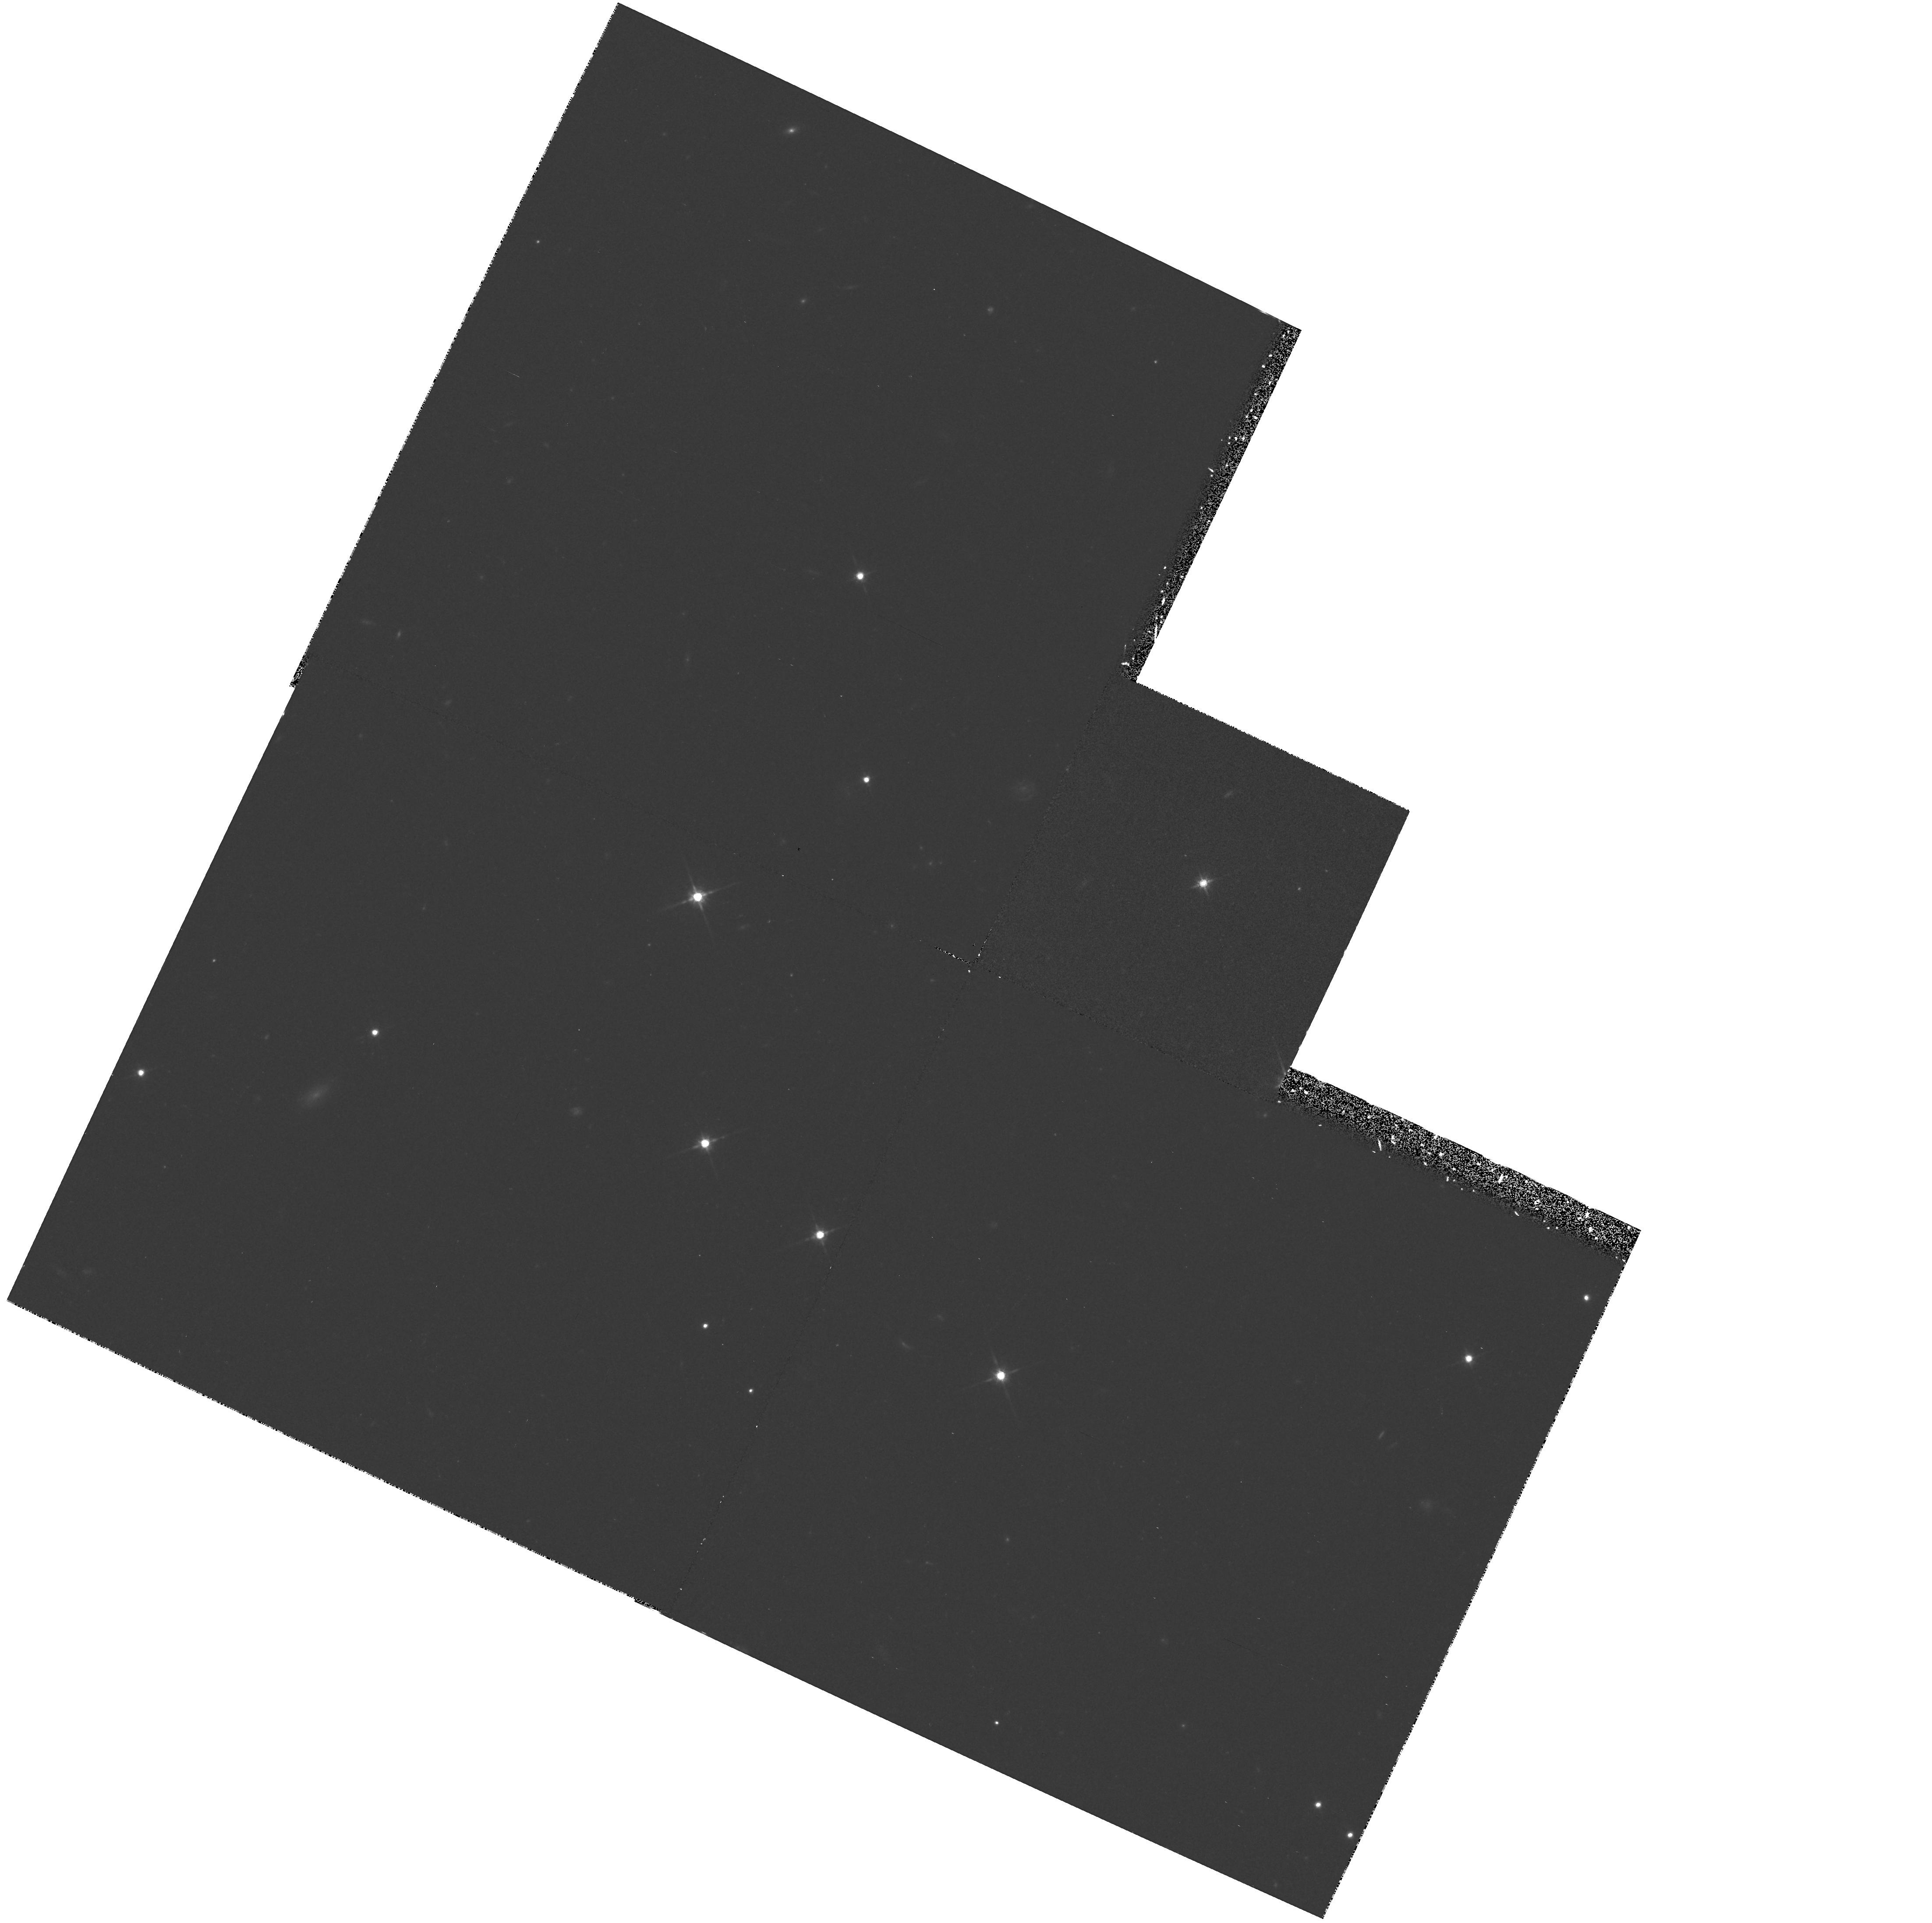
Target: QSO0814+425. Instrument: WFPC2/PC. Filter: F814W. Exposure: 33 min. Observation ID: hst_5938_04_wfpc2_pc_f814w_u2xa04

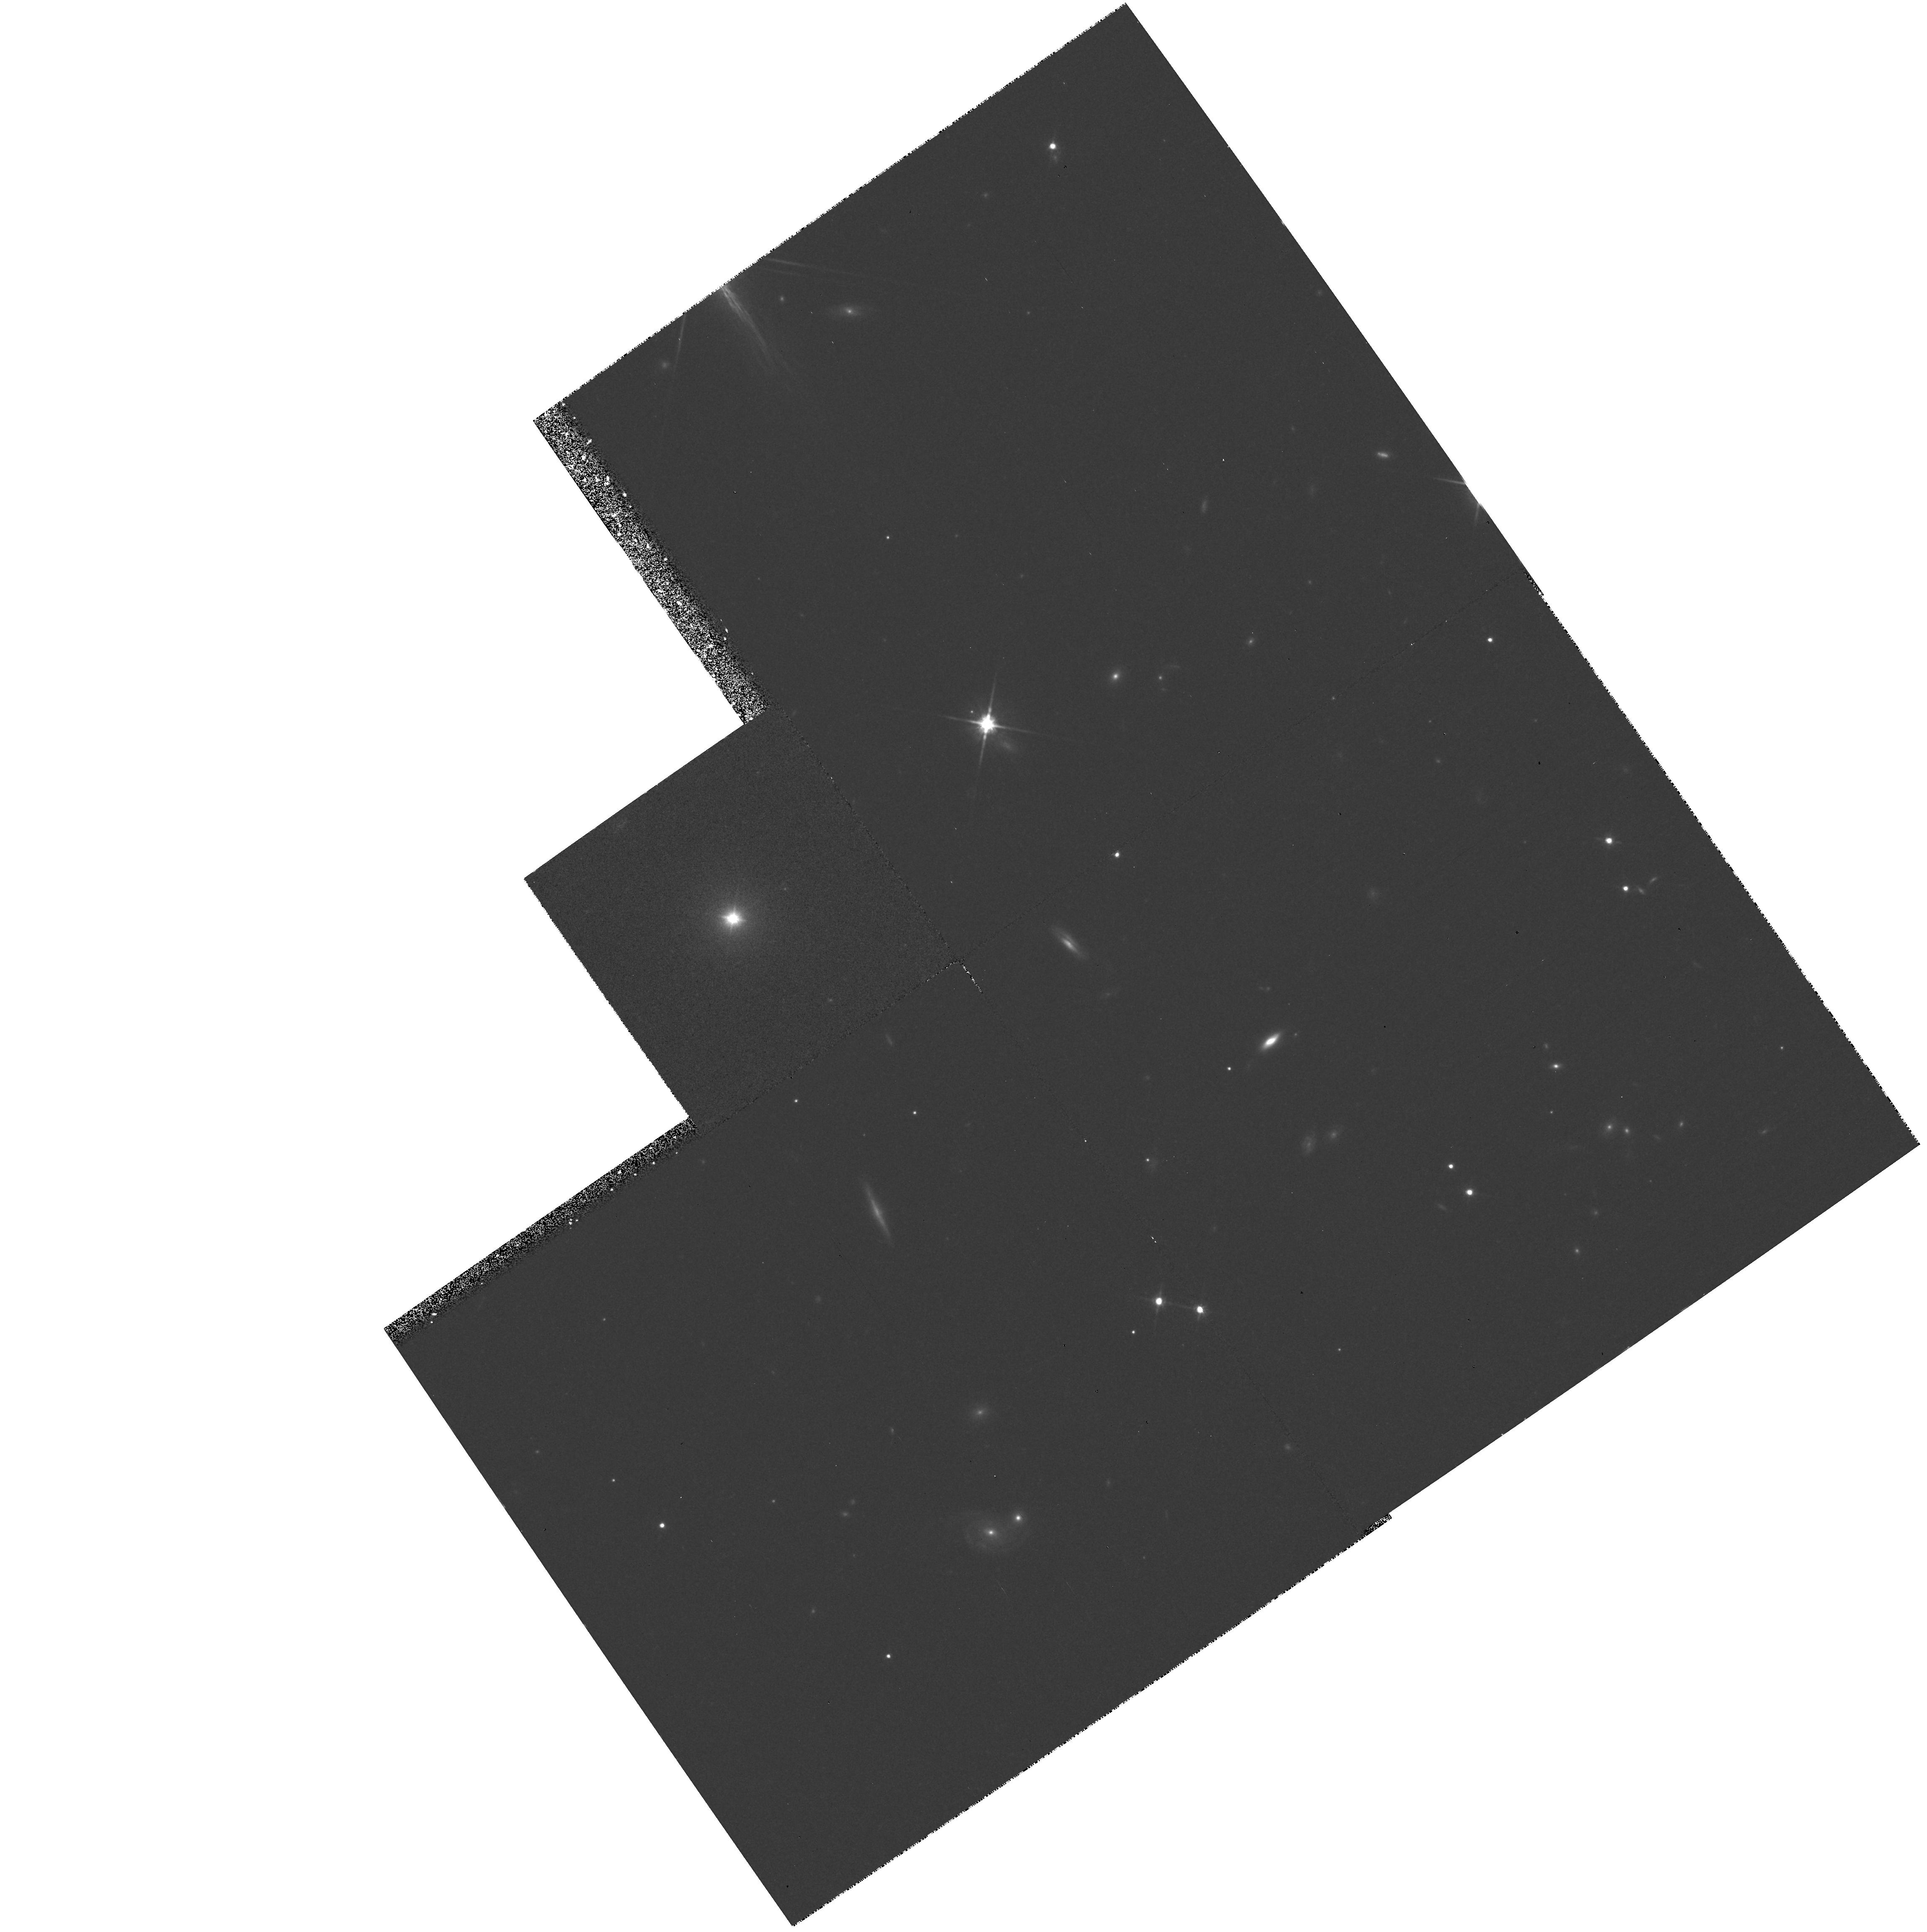
Target: PKS2254+074. Instrument: WFPC2/PC. Filter: F814W. Exposure: 25 min. Observation ID: hst_5938_01_wfpc2_pc_f814w_u2xa01

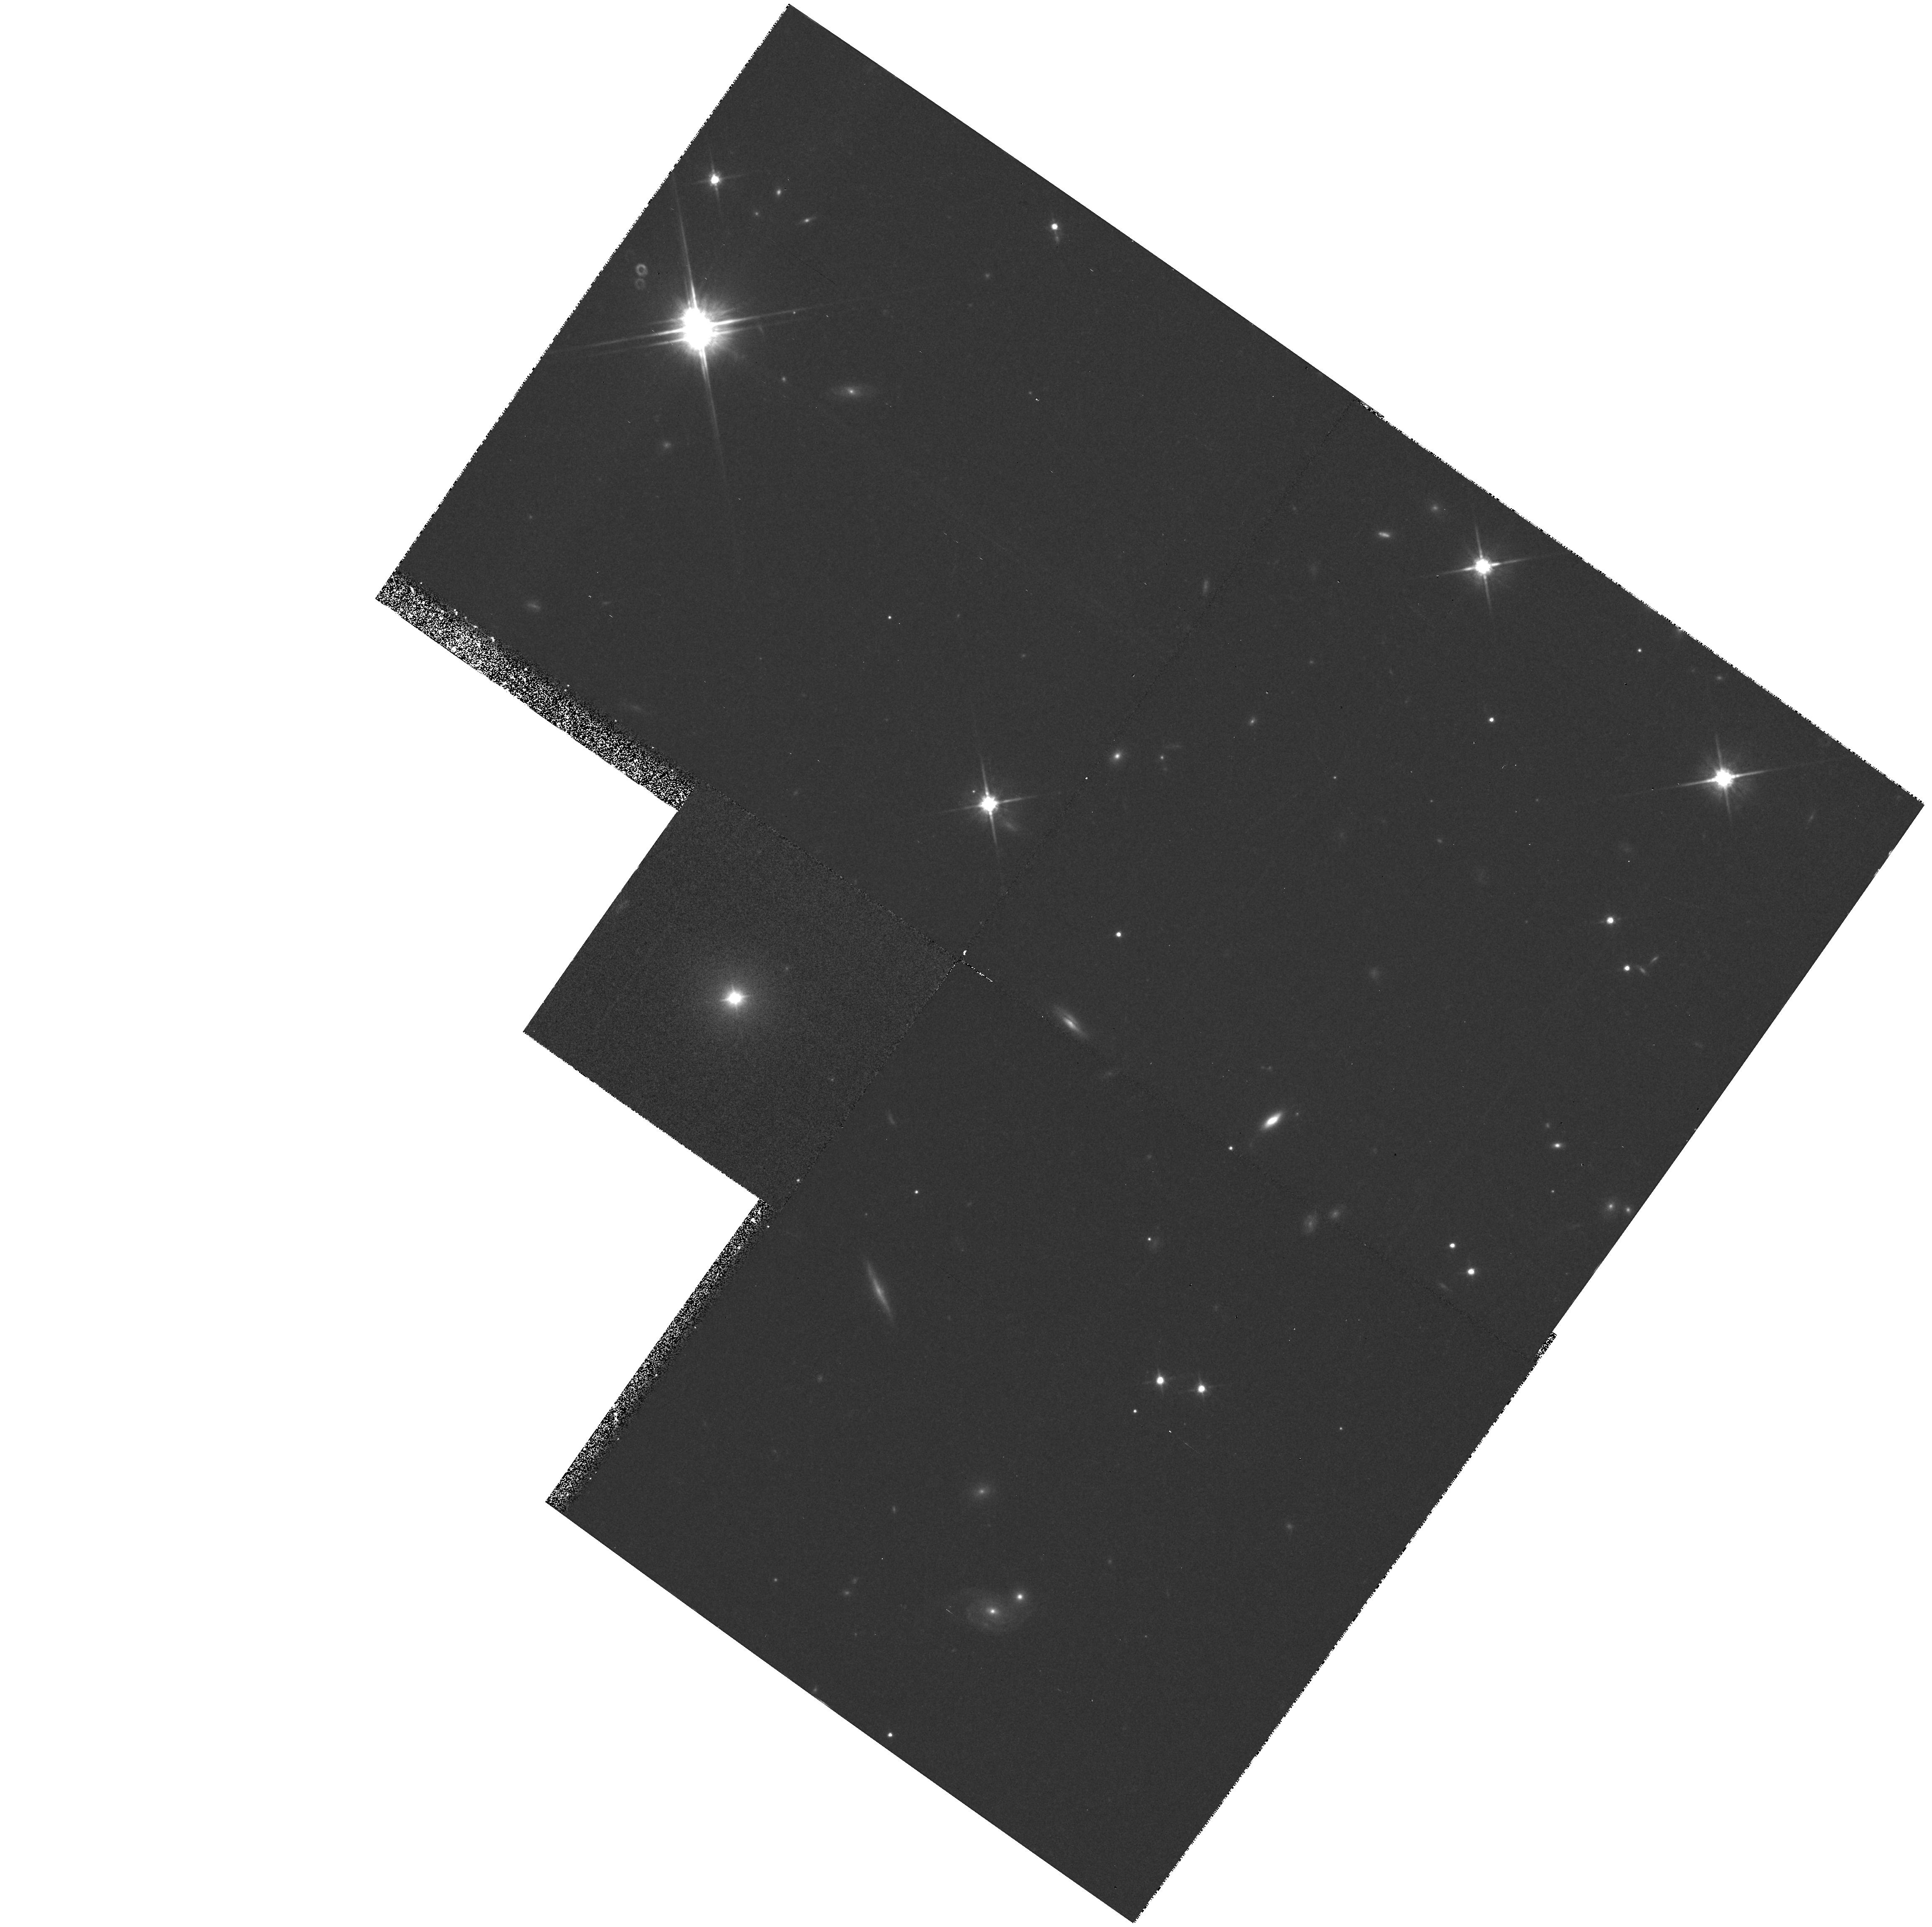
Target: PKS2254+074. Instrument: WFPC2/PC. Filter: F814W. Exposure: 25 min. Observation ID: hst_5938_02_wfpc2_pc_f814w_u2xa02

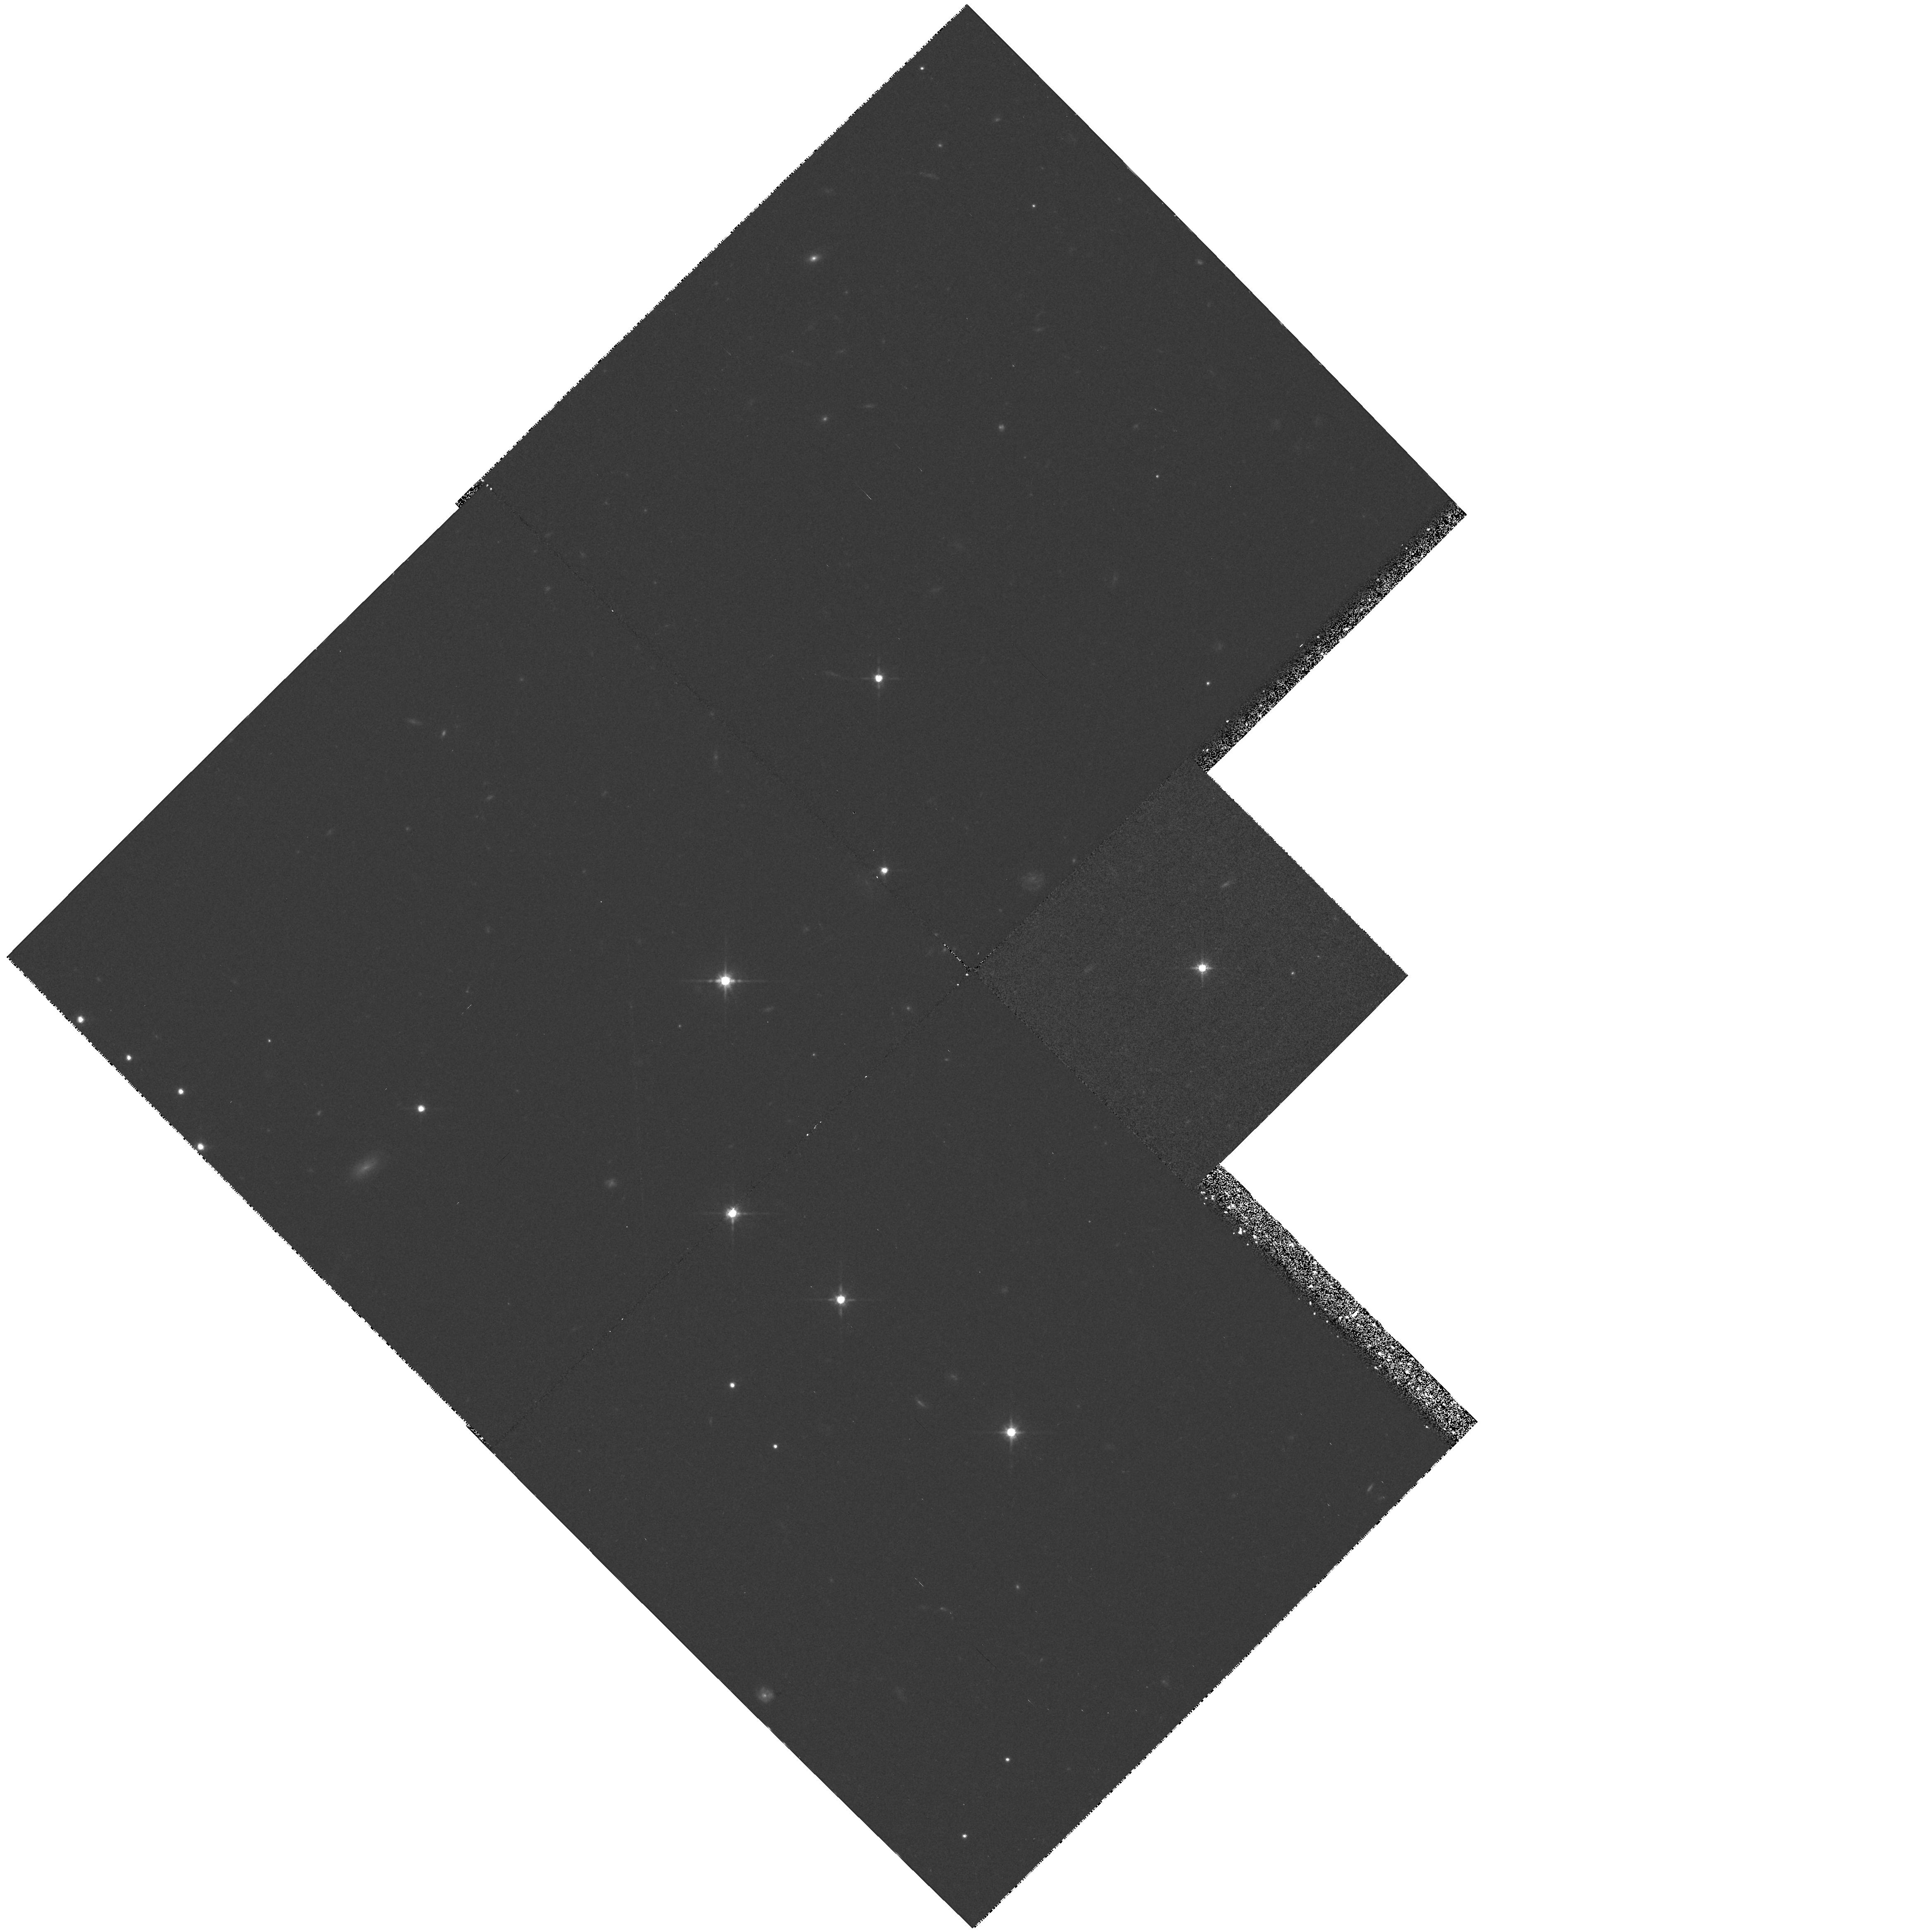
Target: QSO0814+425. Instrument: WFPC2/PC. Filter: F814W. Exposure: 33 min. Observation ID: hst_5938_03_wfpc2_pc_f814w_u2xa03

The Underlying Nature of Nearby BL Lac Objects (PI: Urry, Claudia Megan)

The host galaxies and near environments of BL Lac objects are an important clue to their underlying nature, revealing whether they are relativistically beamed low-luminosity radio galaxies or luminous distant quasars gravitationally microlensed by foreground galaxies. In the former case, the host galaxies should be bright ellipticals in rich cluster environments; in the latter, the BL Lac nuclei should be off- center and some host galaxies should be spirals. High resolution imaging may also reveal the presence of close companions, indicative of the importance of interactions to the blazar phenomenon. We propose to study the host galaxies and environments of four radio-selected BL Lac objects from a well-defined, complete sample at redshiftS ~< 0.3. No comparable HST data exist or are planned for any BL Lac objects.